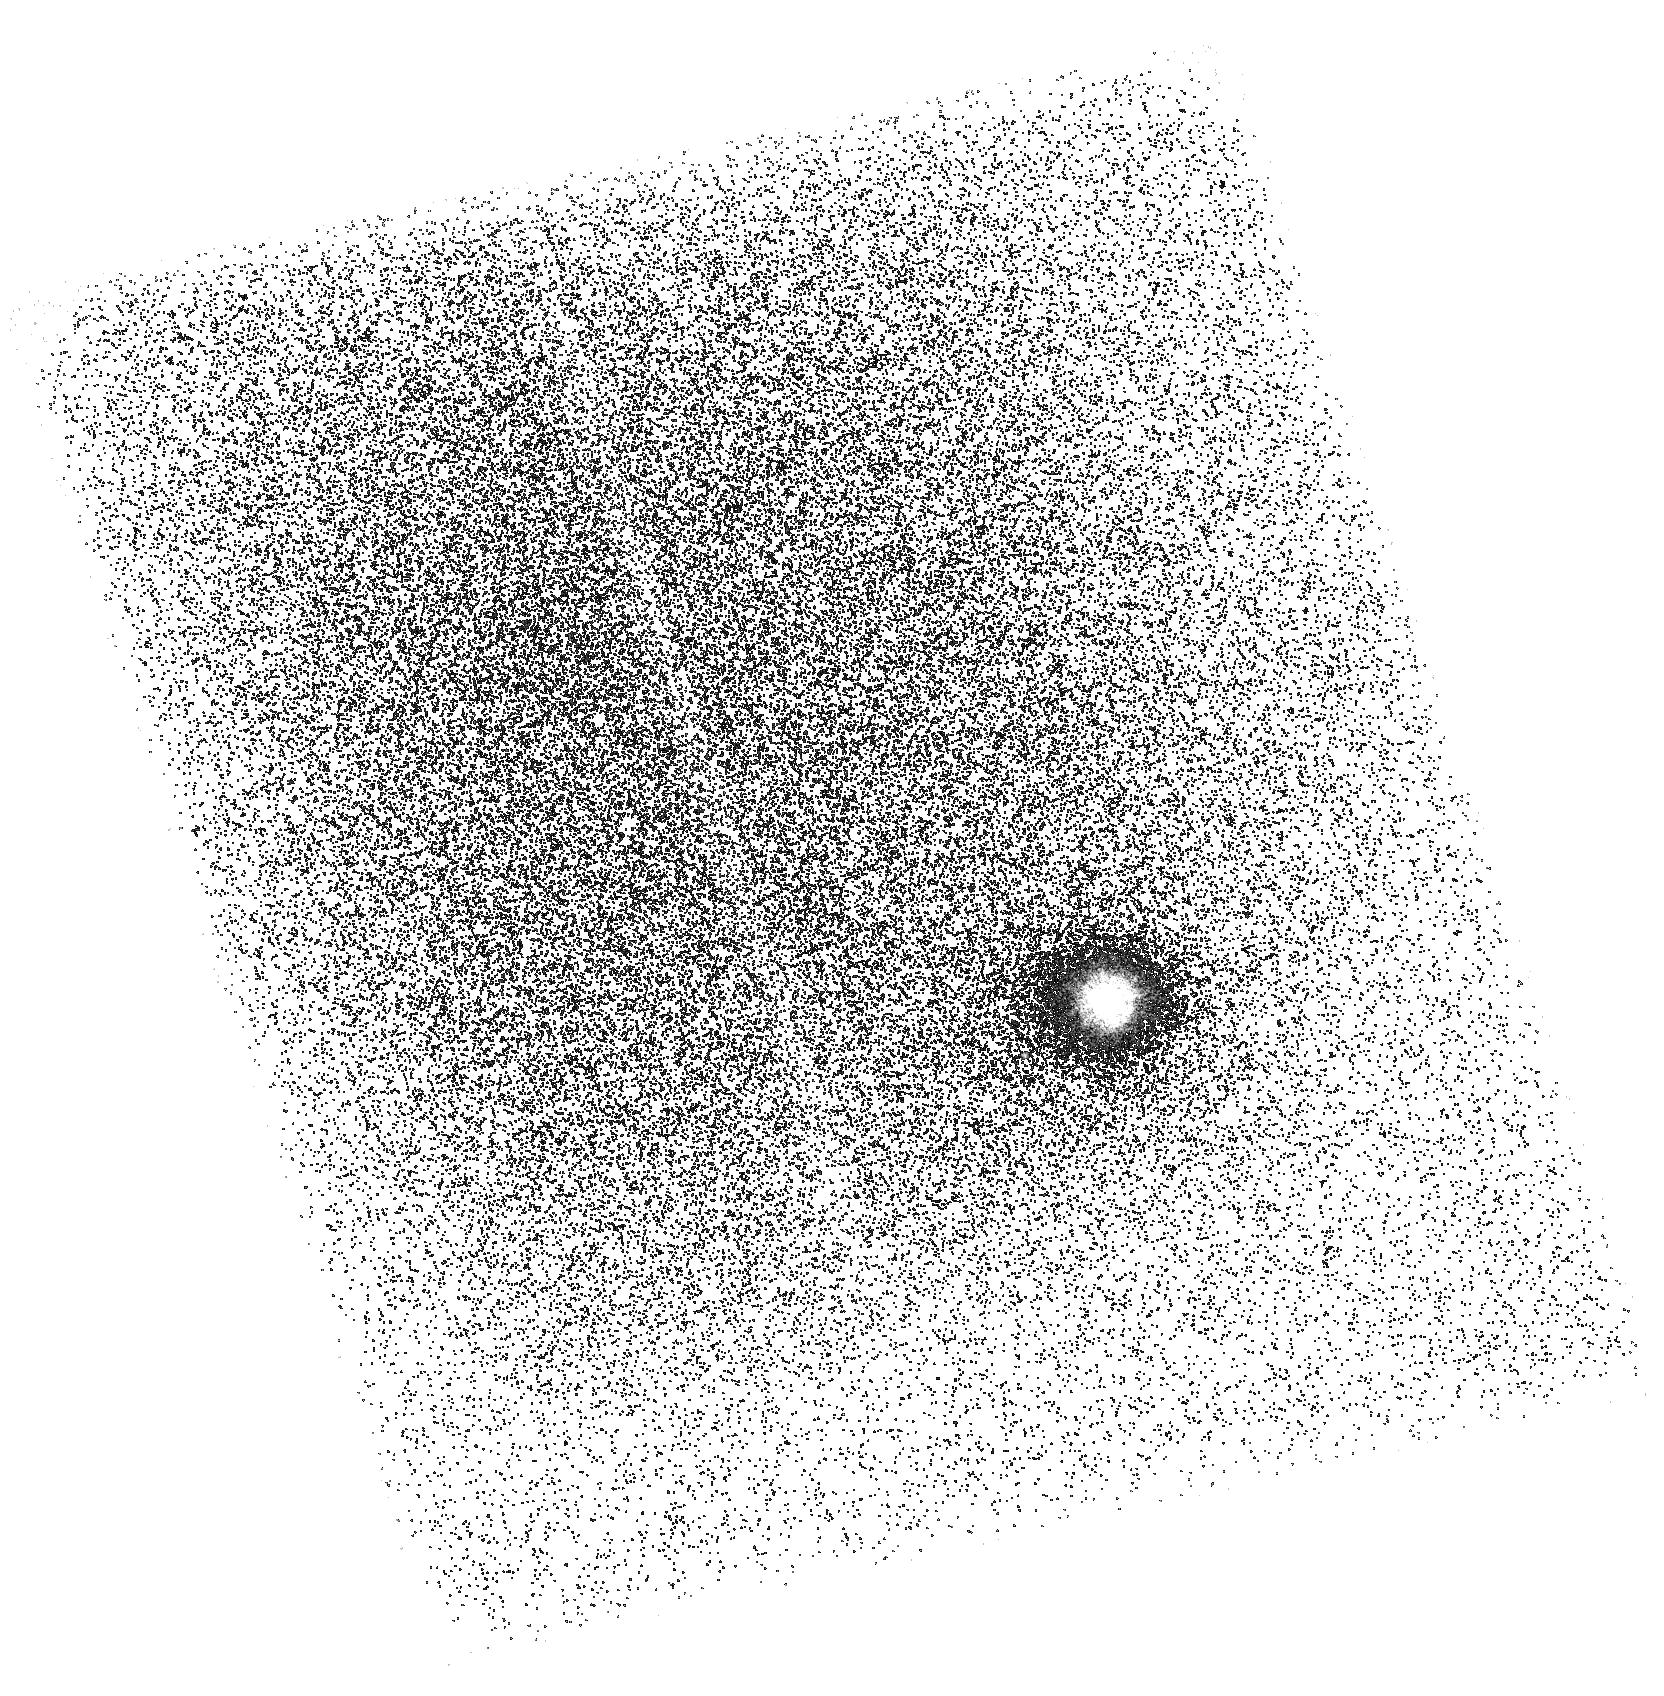
Target: QSO-J1619+3342-FILAMENT. Instrument: ACS/SBC. Filter: F165LP. Exposure: 42 min. Observation ID: hst_16645_06_acs_sbc_f165lp_jeo706

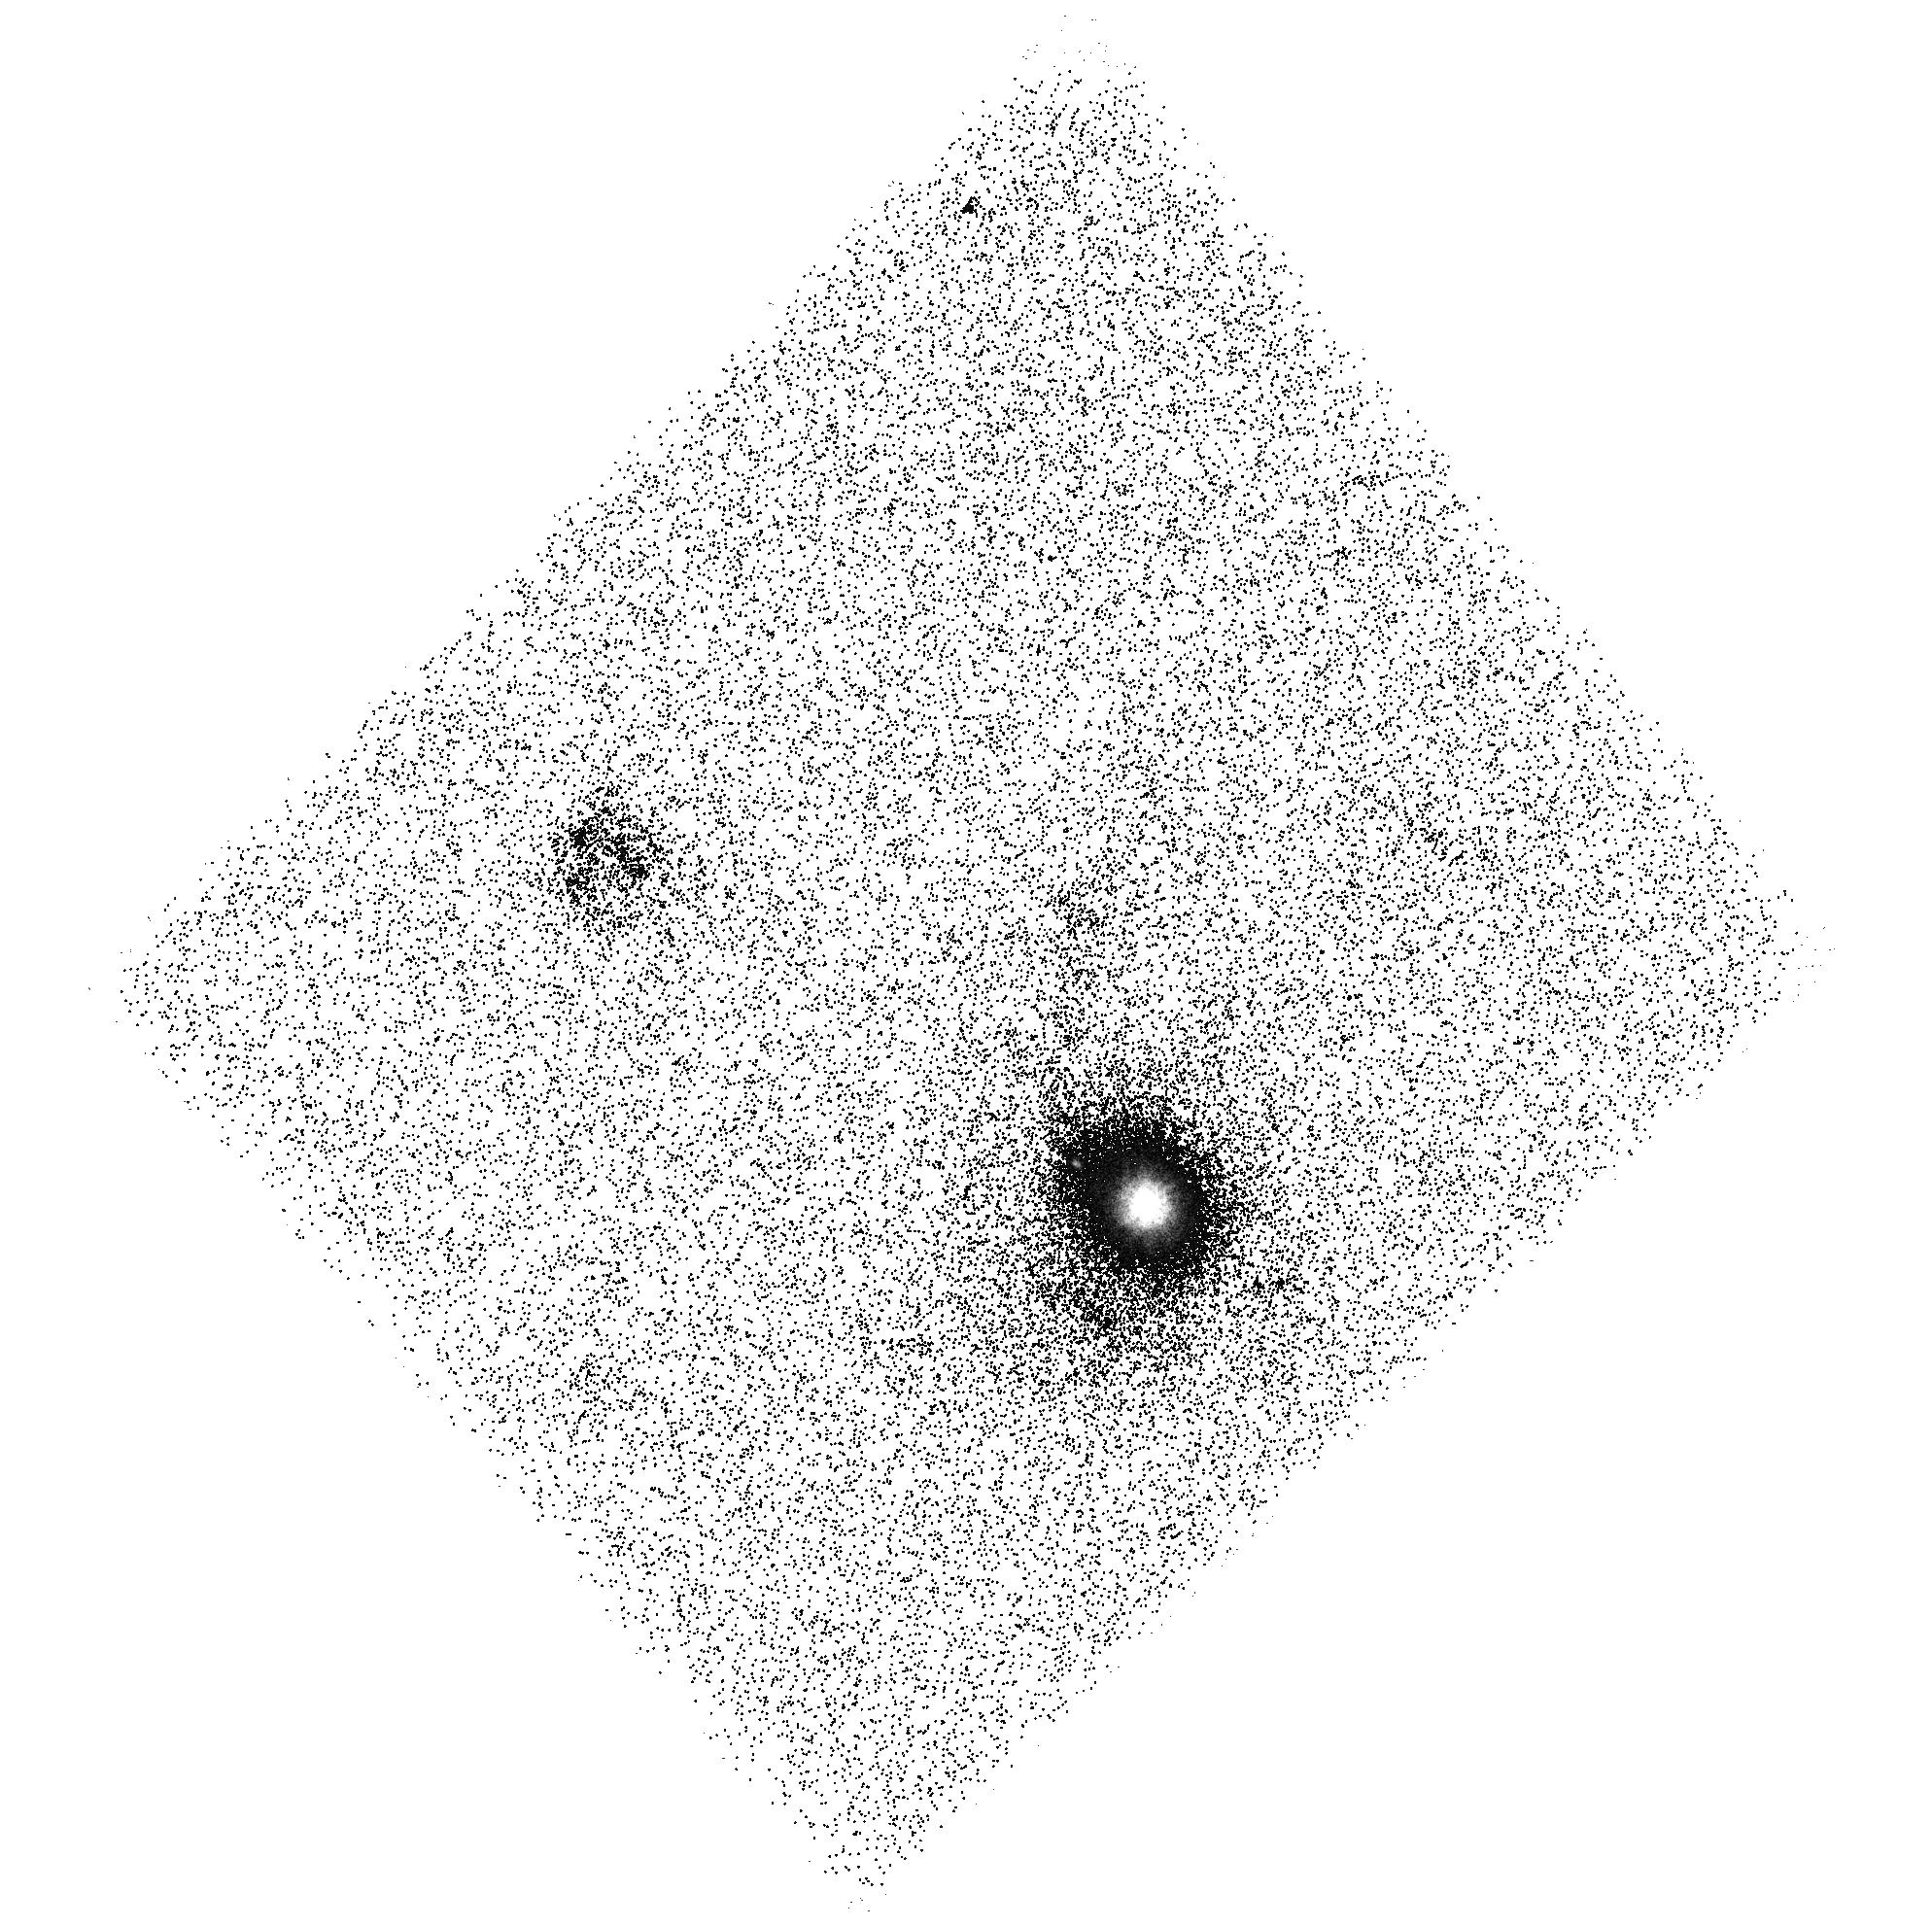
Target: QSO-J1619+3342-FILAMENT. Instrument: ACS/SBC. Filter: F150LP. Exposure: 42 min. Observation ID: hst_16645_11_acs_sbc_f150lp_jeo711

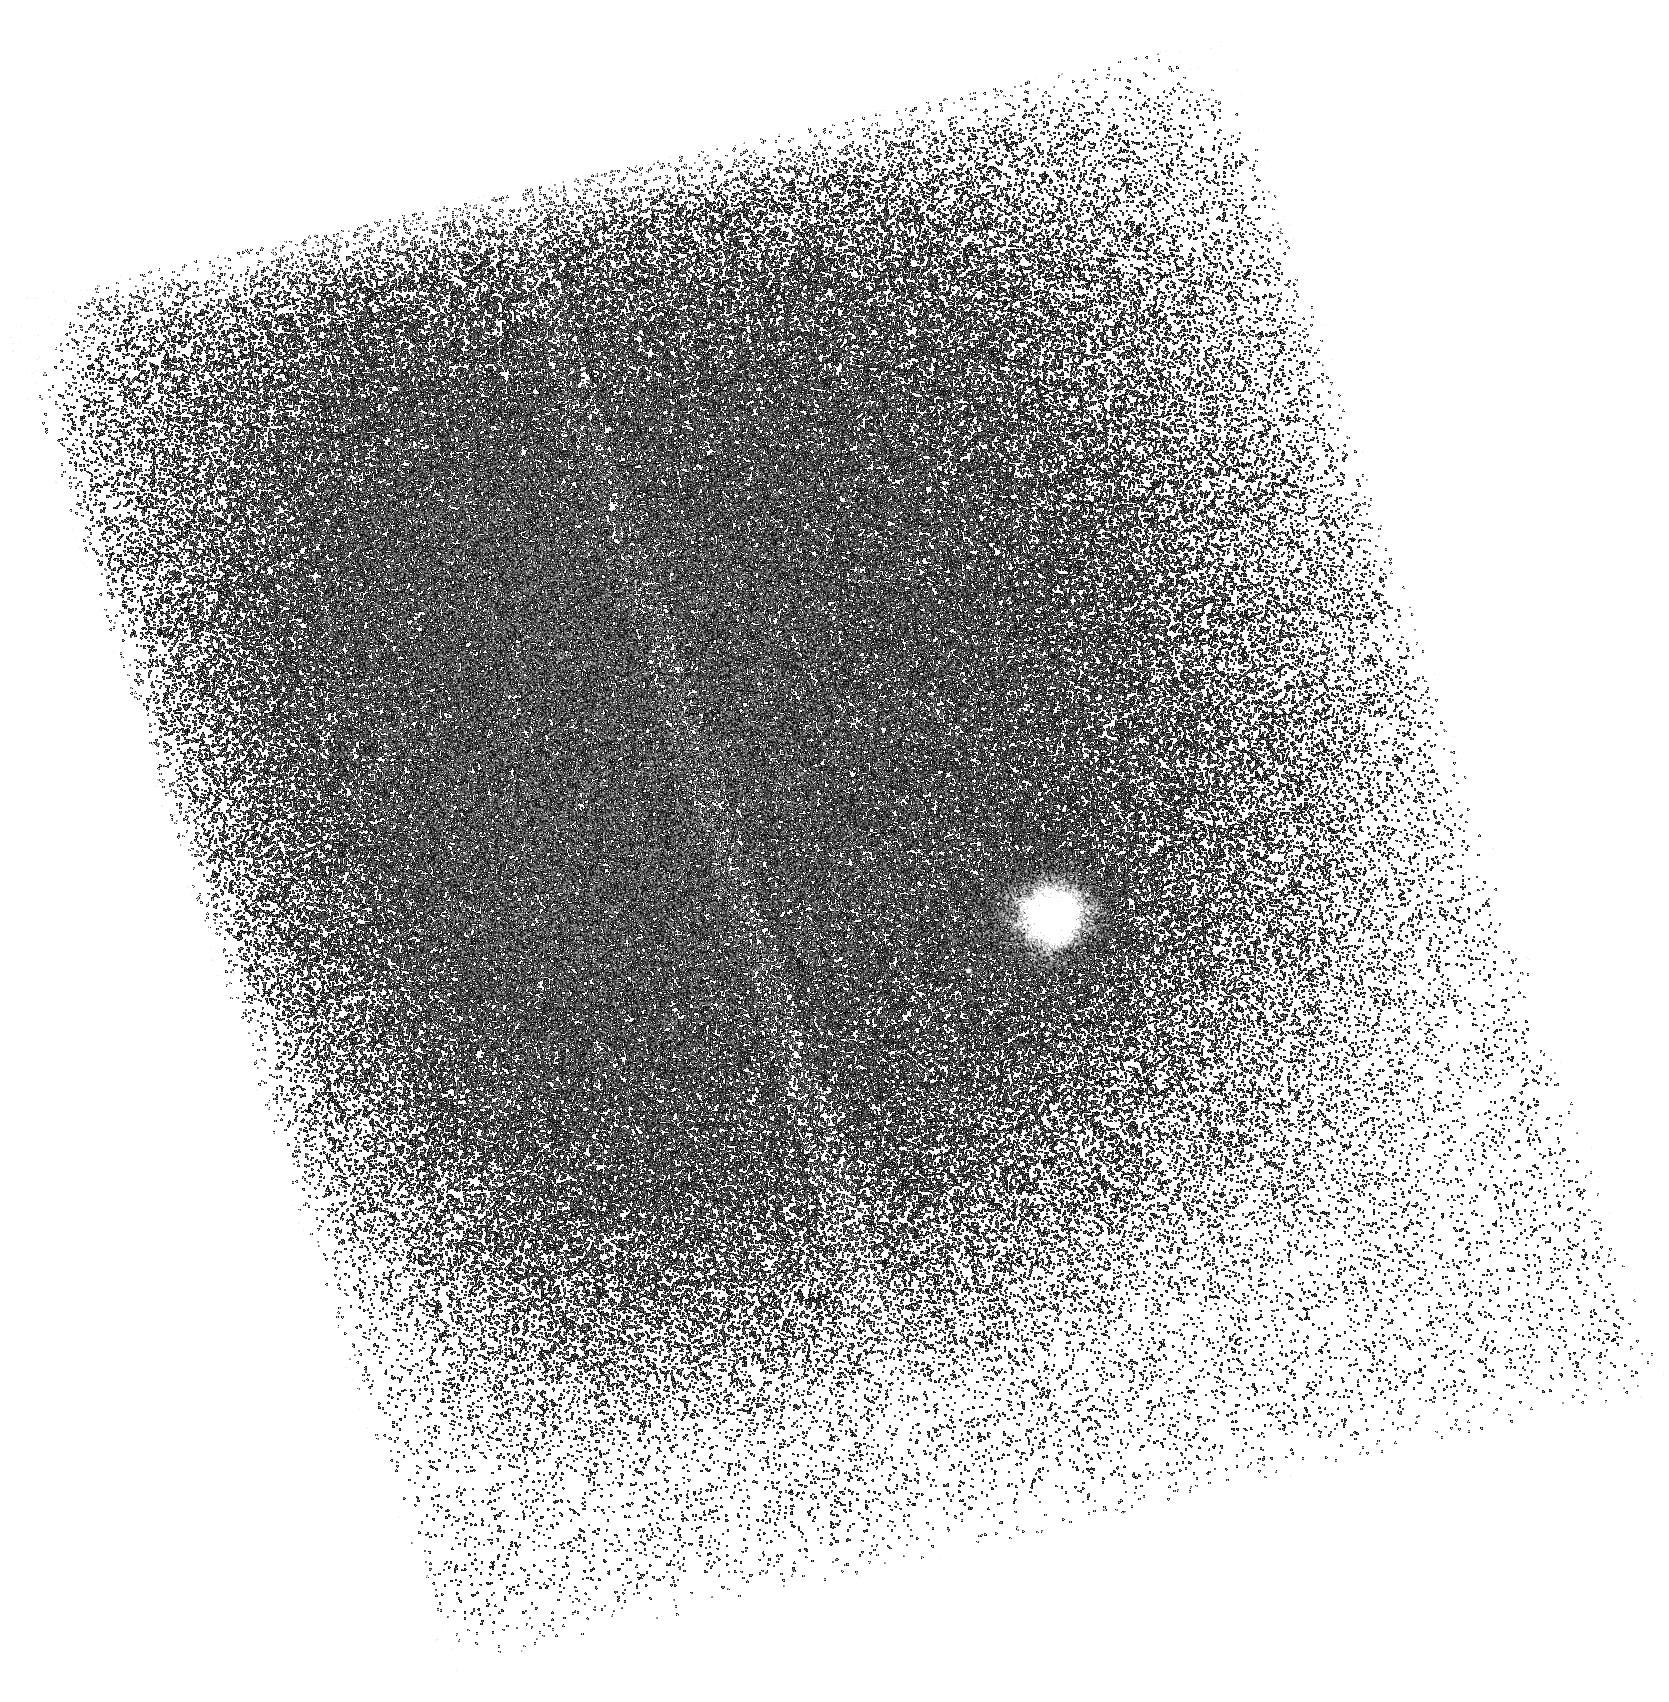
Target: QSO-J1619+3342-FILAMENT. Instrument: ACS/SBC. Filter: F165LP. Exposure: 42 min. Observation ID: hst_16645_10_acs_sbc_f165lp_jeo710

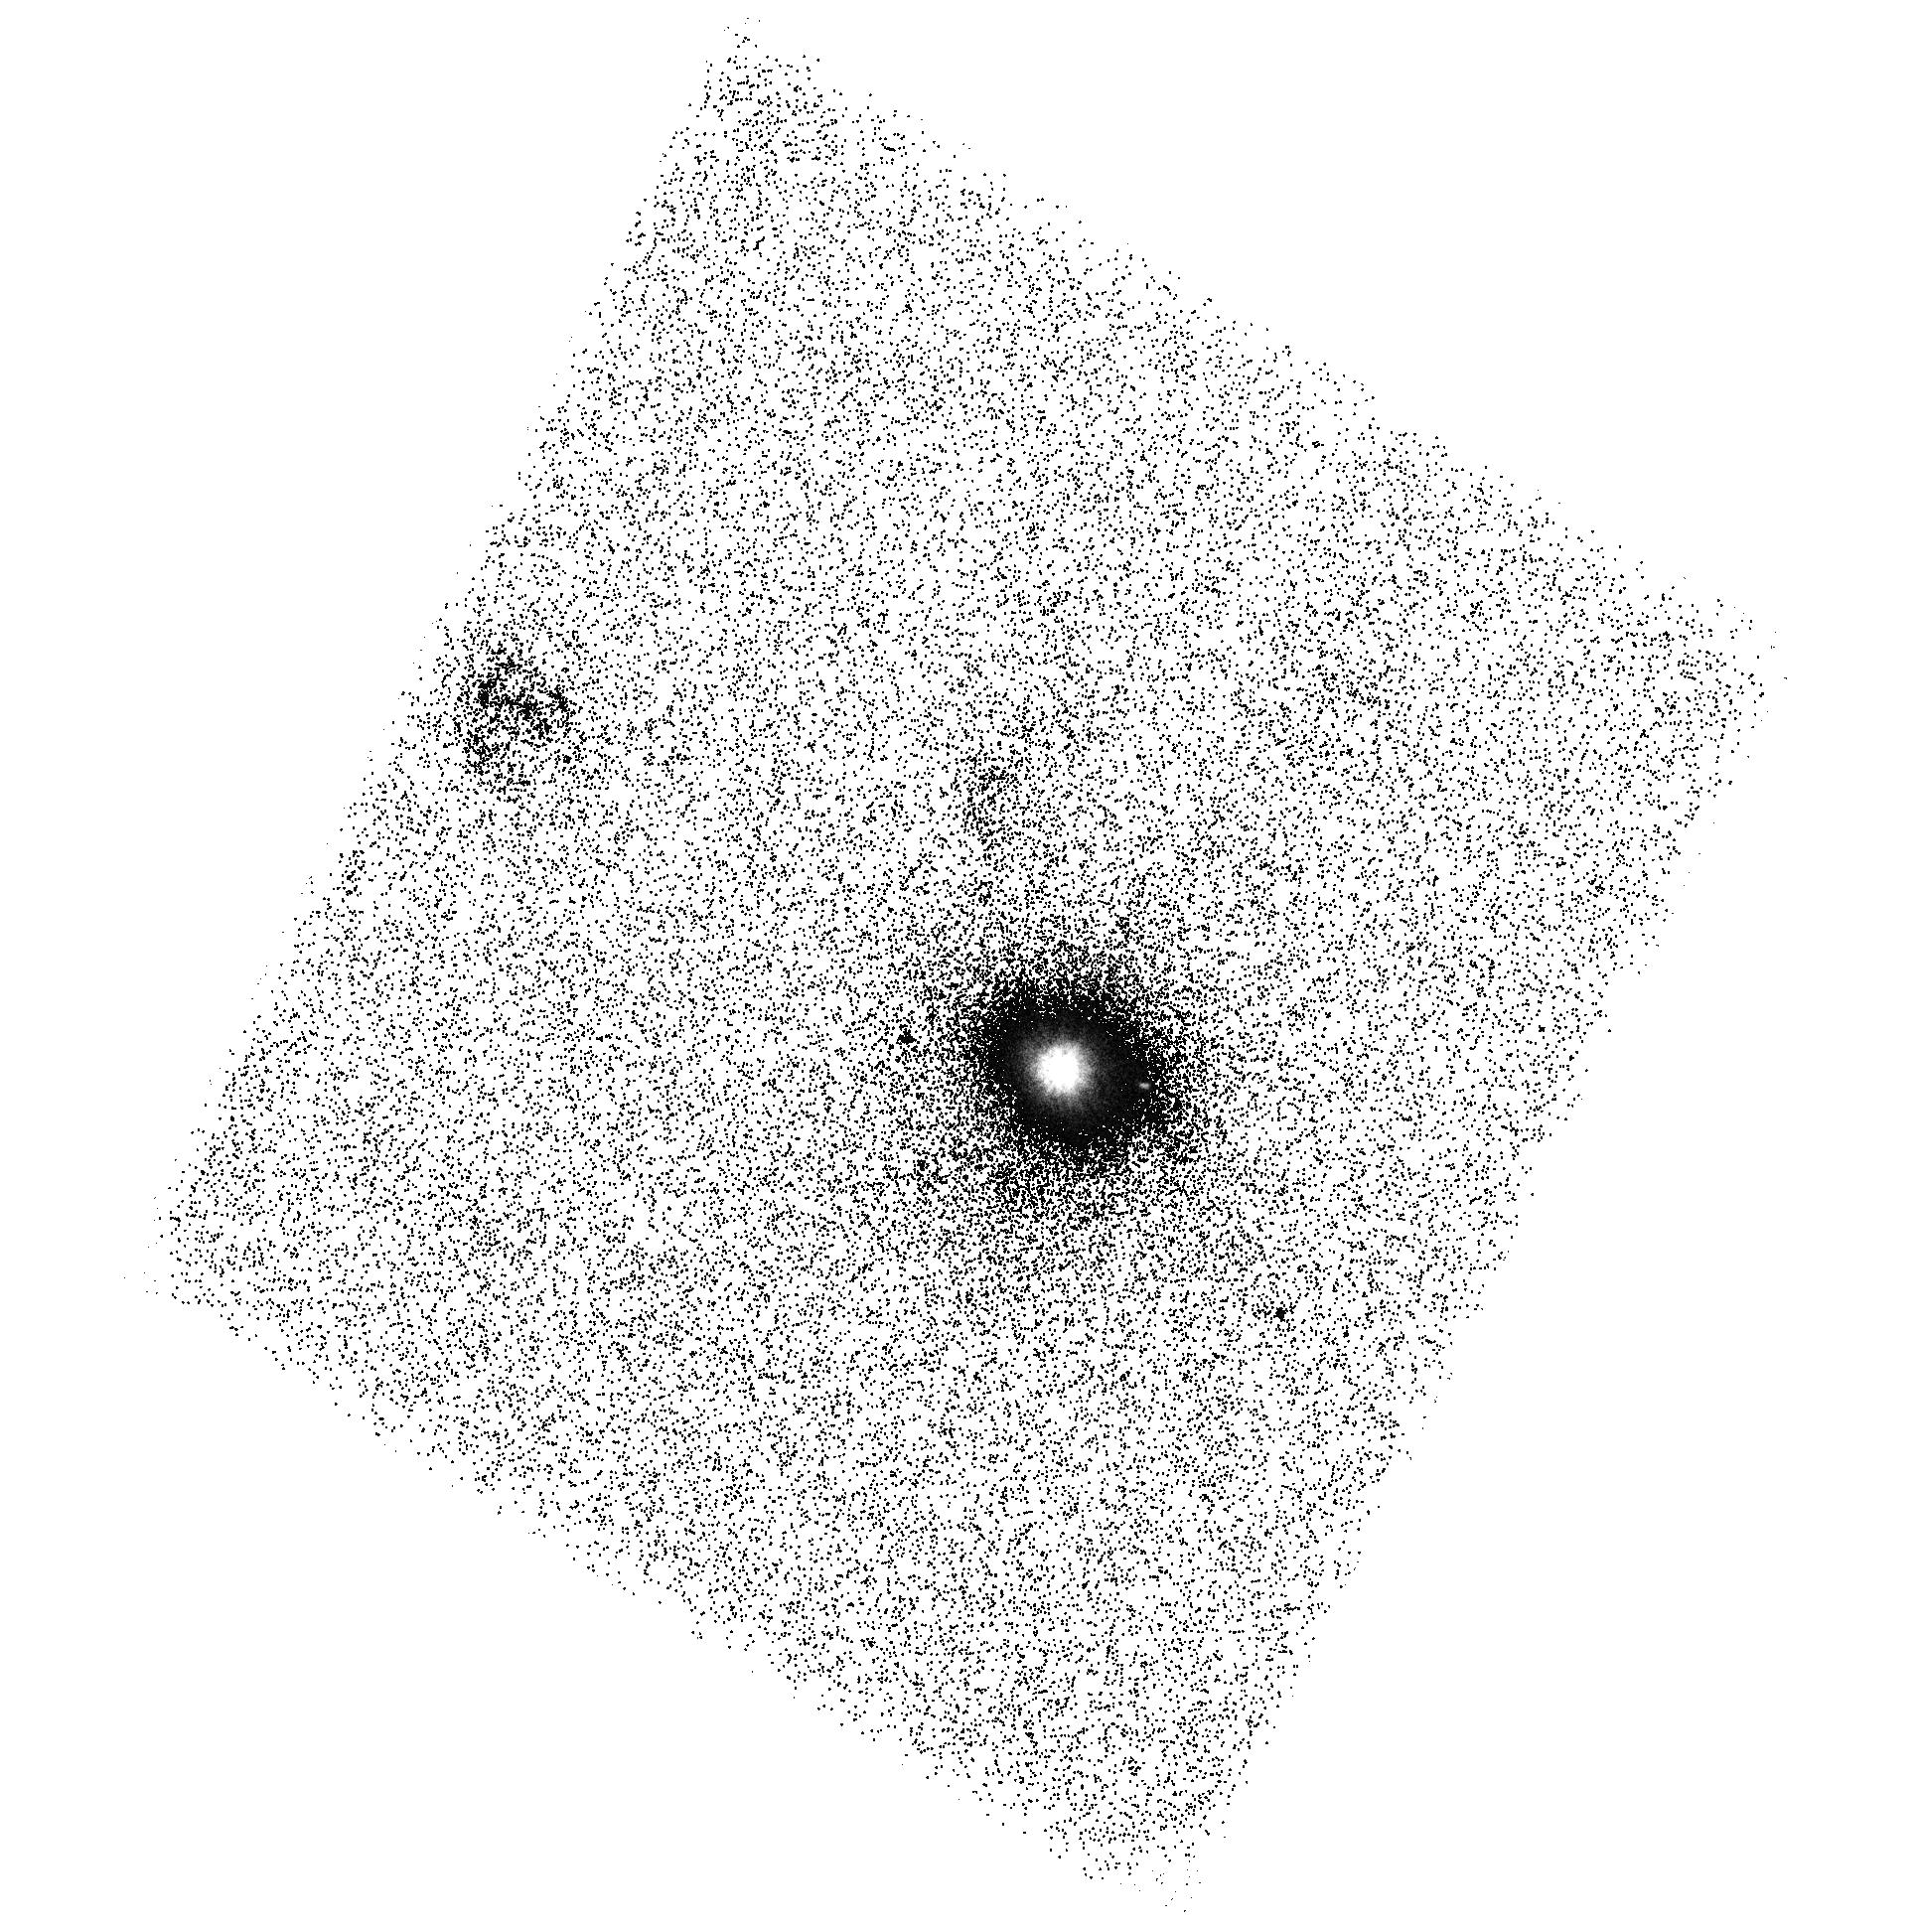
Target: QSO-J1619+3342-FILAMENT. Instrument: ACS/SBC. Filter: F150LP. Exposure: 42 min. Observation ID: hst_16645_03_acs_sbc_f150lp_jeo703

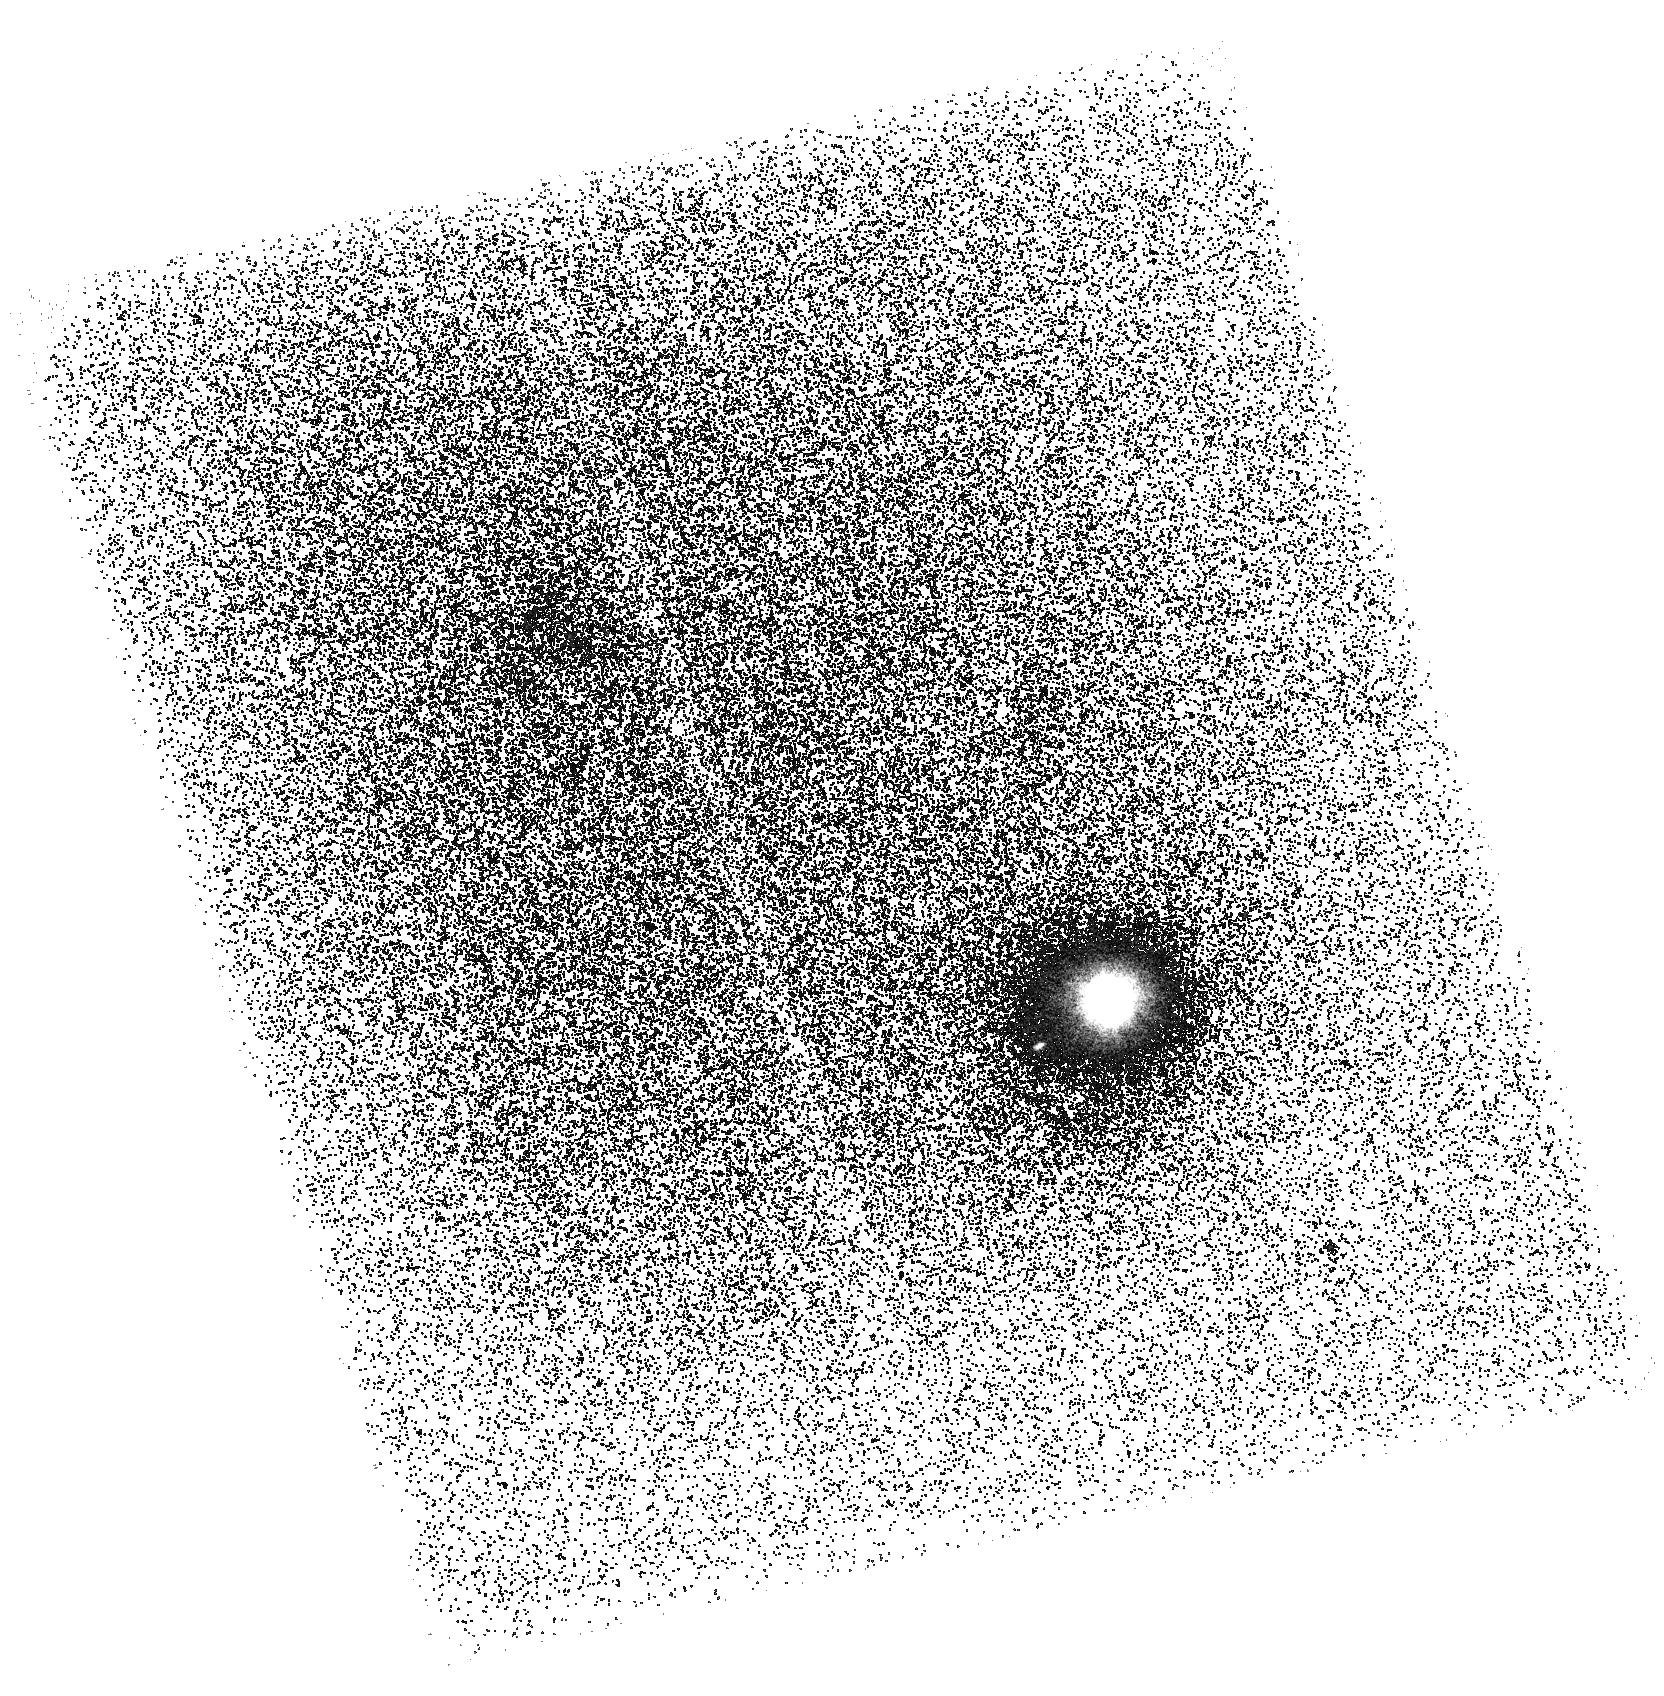
Target: QSO-J1619+3342-FILAMENT. Instrument: ACS/SBC. Filter: F150LP. Exposure: 42 min. Observation ID: hst_16645_06_acs_sbc_f150lp_jeo706

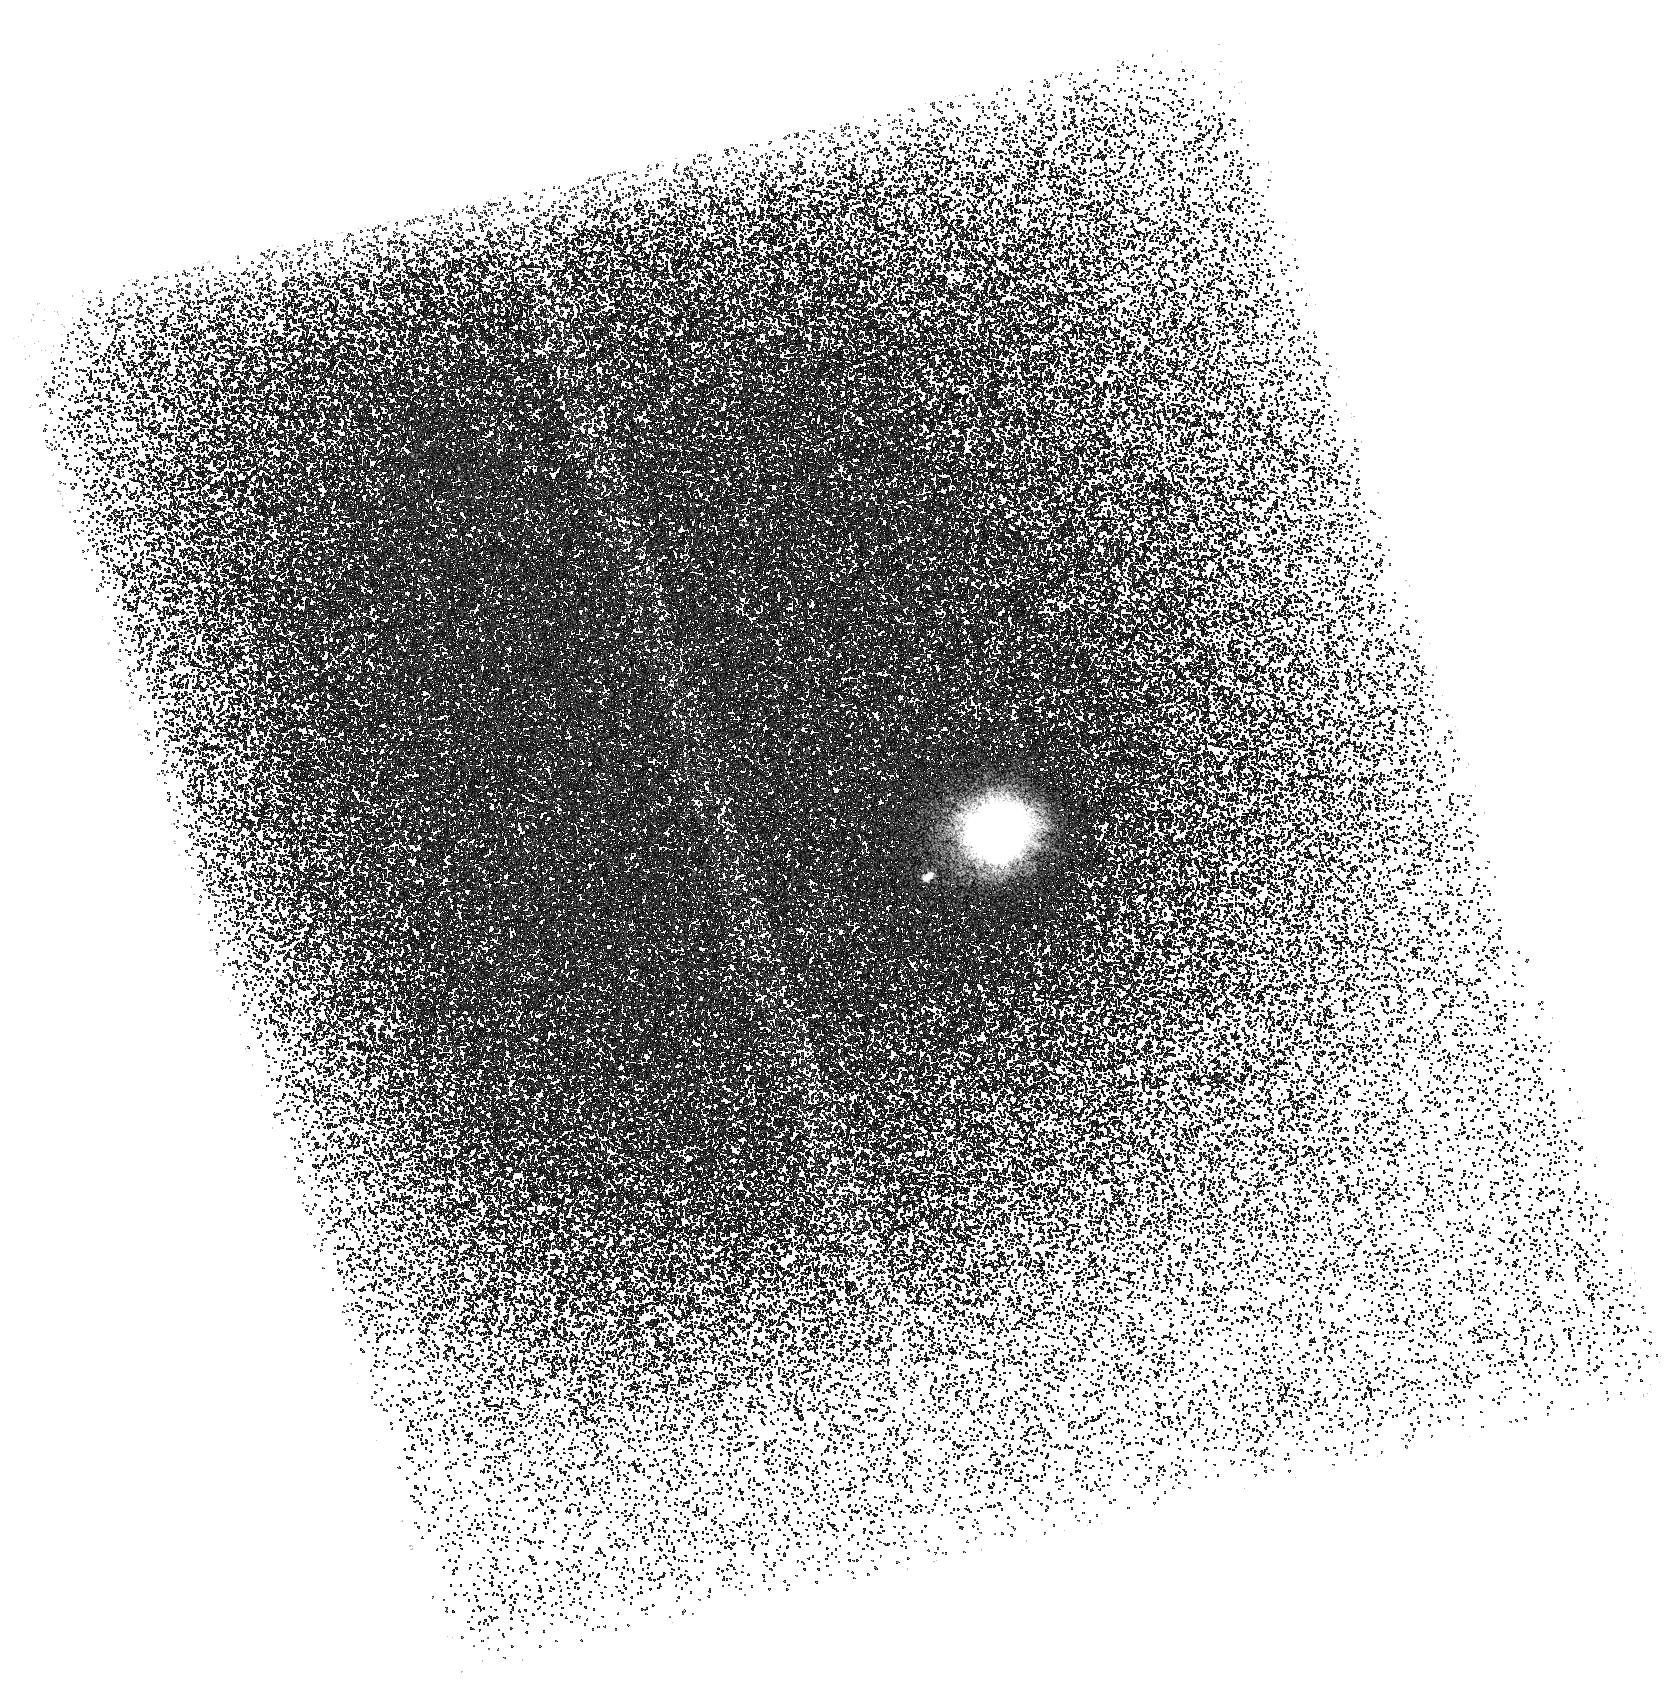
Target: QSO-J1619+3342-FILAMENT. Instrument: ACS/SBC. Filter: F150LP. Exposure: 42 min. Observation ID: hst_16645_07_acs_sbc_f150lp_jeo707

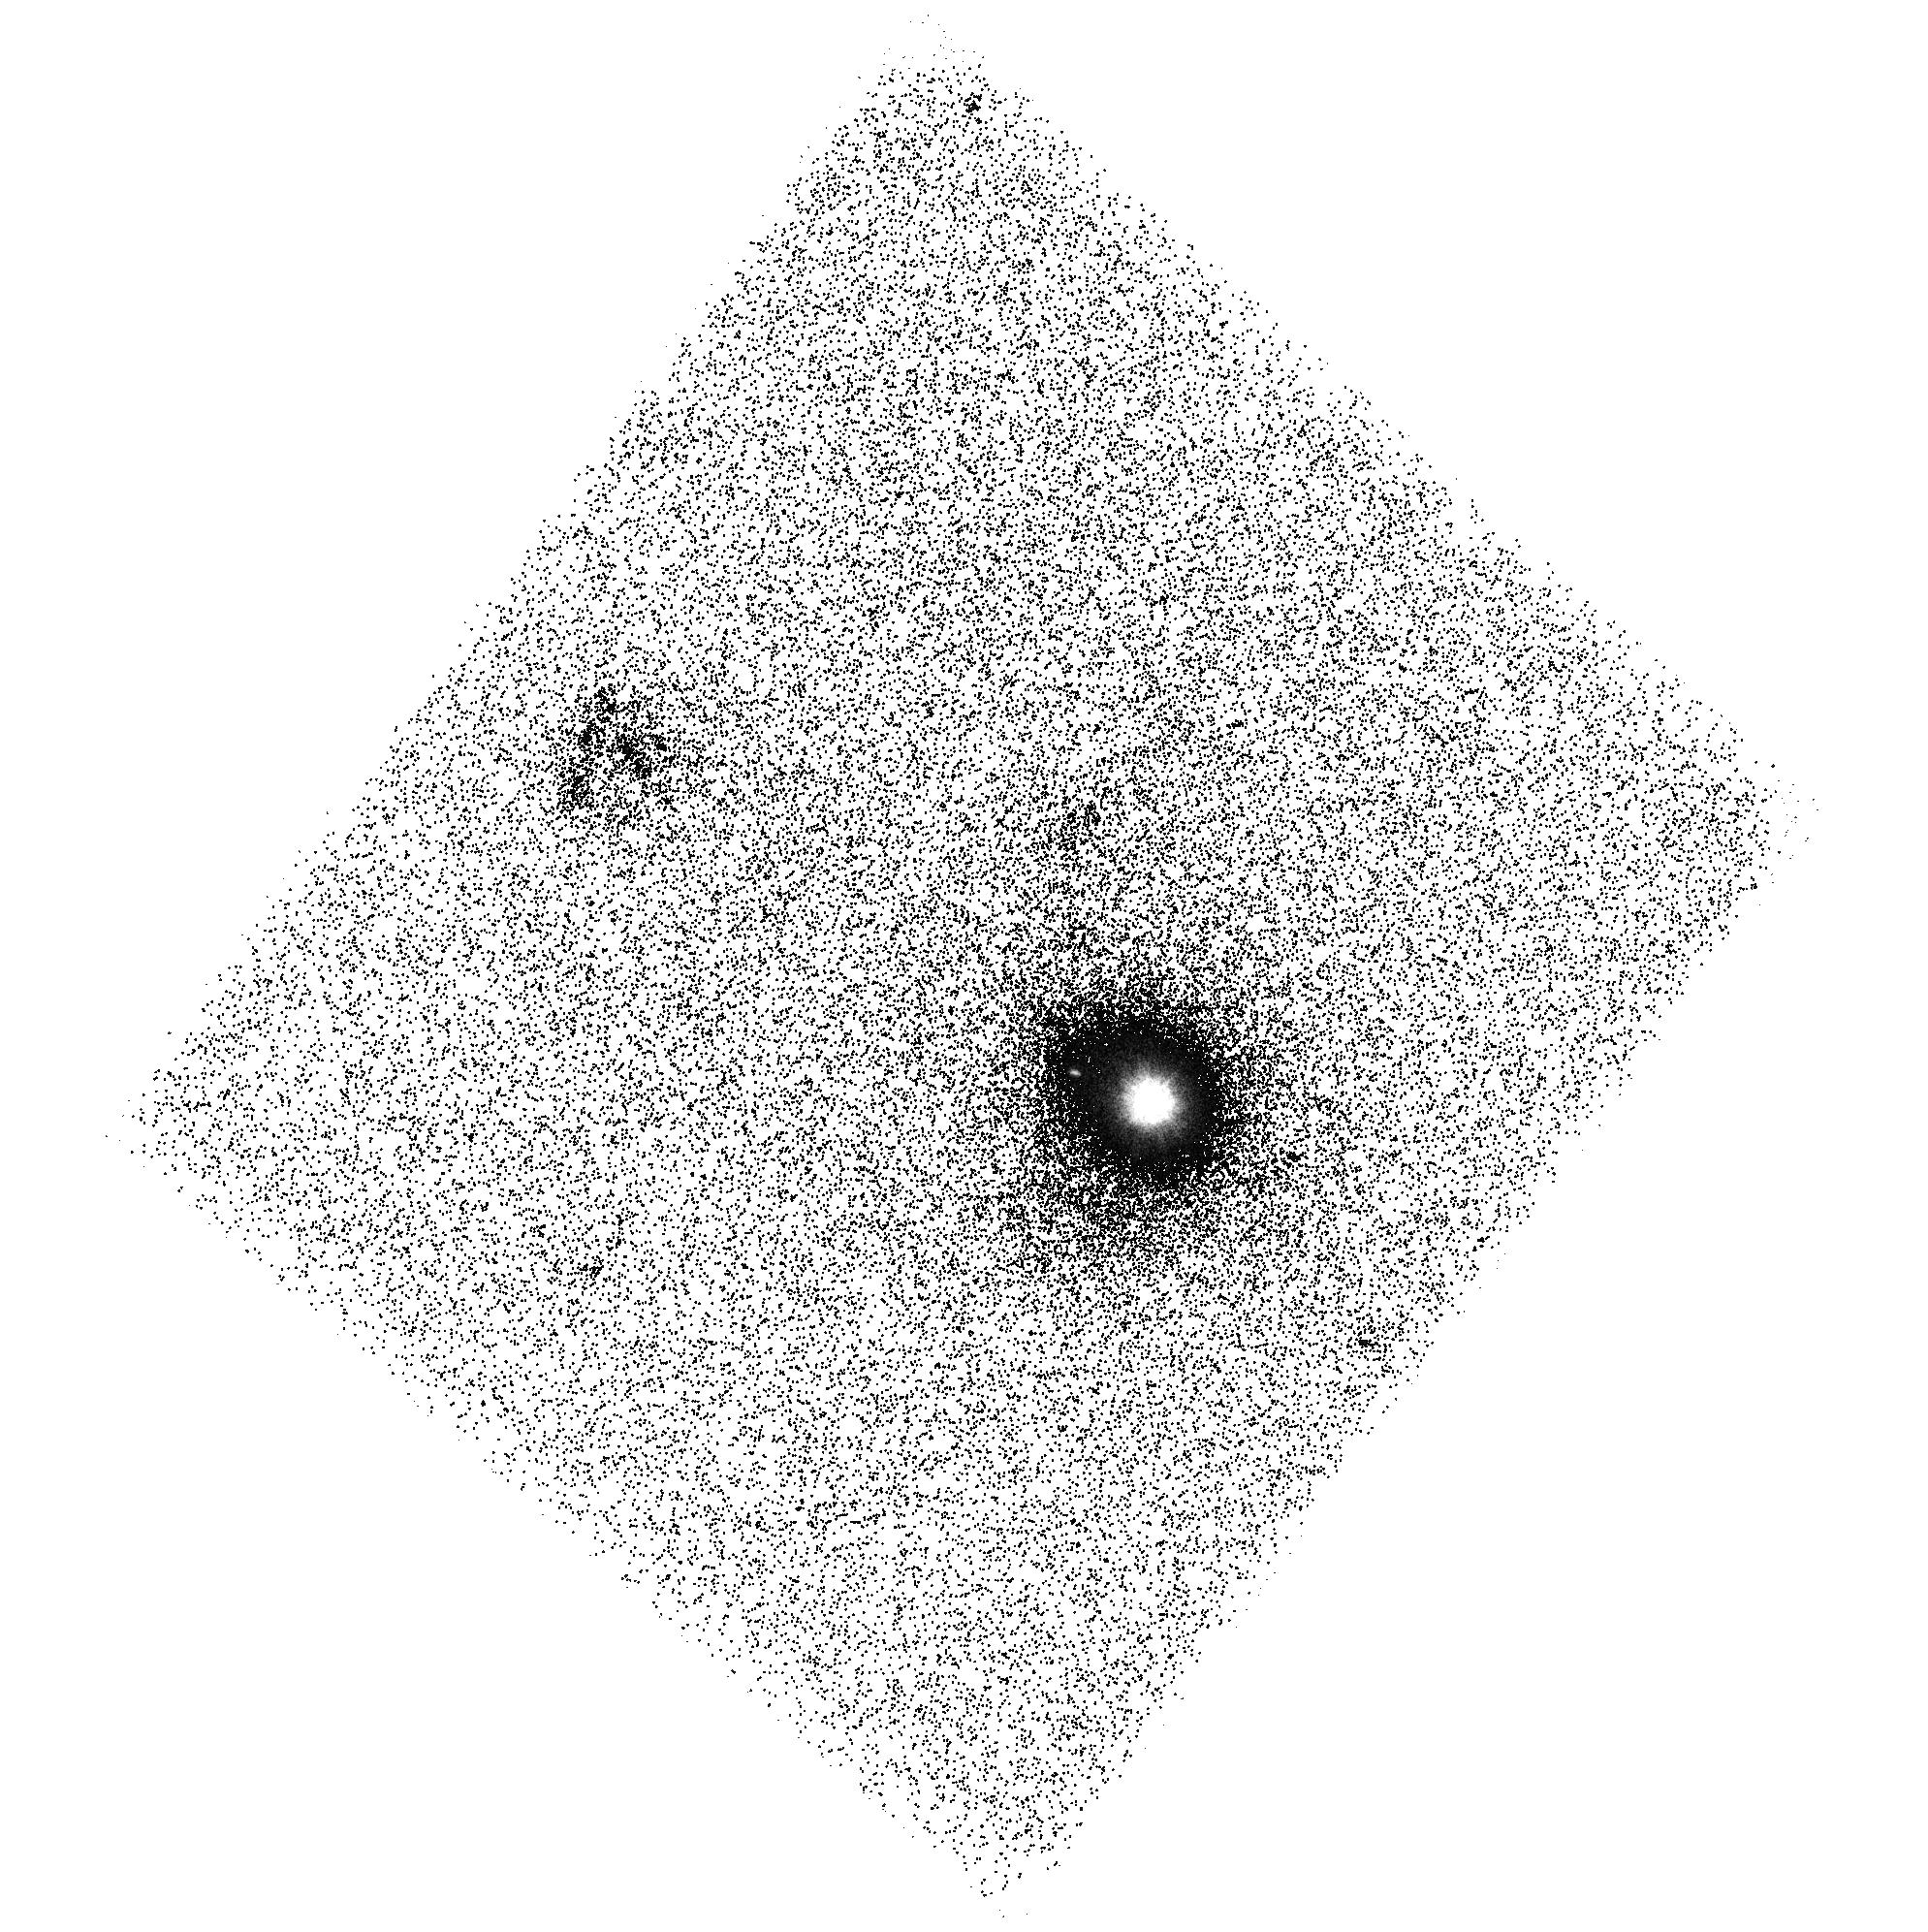
Target: QSO-J1619+3342-FILAMENT. Instrument: ACS/SBC. Filter: F150LP. Exposure: 42 min. Observation ID: hst_16645_01_acs_sbc_f150lp_jeo701

Spectral Imaging of O VI and Ly-alpha from a Giant Intragroup Filament (PI: Howk, Jay Christopher)

Streams of gas in cosmological halos are critical to galaxy evolution, as they bring matter into halos (accretion) and carry matter out (outflows). In addition, "intergalactic transfer" from satellites and group members can be important for building up the gas mass of galaxies. We have discovered a giant (>100 kpc) [O II]-emitting nebula in the group environment of a z~0.5 QSO. The filament is devoid of starlight, showing instead knots of nebular emission in HST/ACS imaging; it is coincident in redshift with a partial Lyman-limit system having 1/20 solar metallicity in HST/COS spectroscopy. The filament may be an example of intragroup gas commonly identified via HI-selected absorption studies, representing either material stripped or shed from group members or accreting with new infall. We propose an ACS/SBC imaging campaign to study the spatial distribution and intensity of O VI and Ly-alpha emission from this filament, constructing a synthetic narrow band filter through difference imaging in two ACS longpass filters. Our proposed observations will allow us for the first time to understand how the warm/hot and cool phases of circumgalactic gas are related, provide a robust measure of the cooling rate of hot material in a gaseous halo, and give unique density and mass estimates in a filament. This filament is one of the few opportunities we have to image intergalactic gas prior to the next generation of UV telescopes and will be the only case for which we have both absorption and emission line data for the same species.